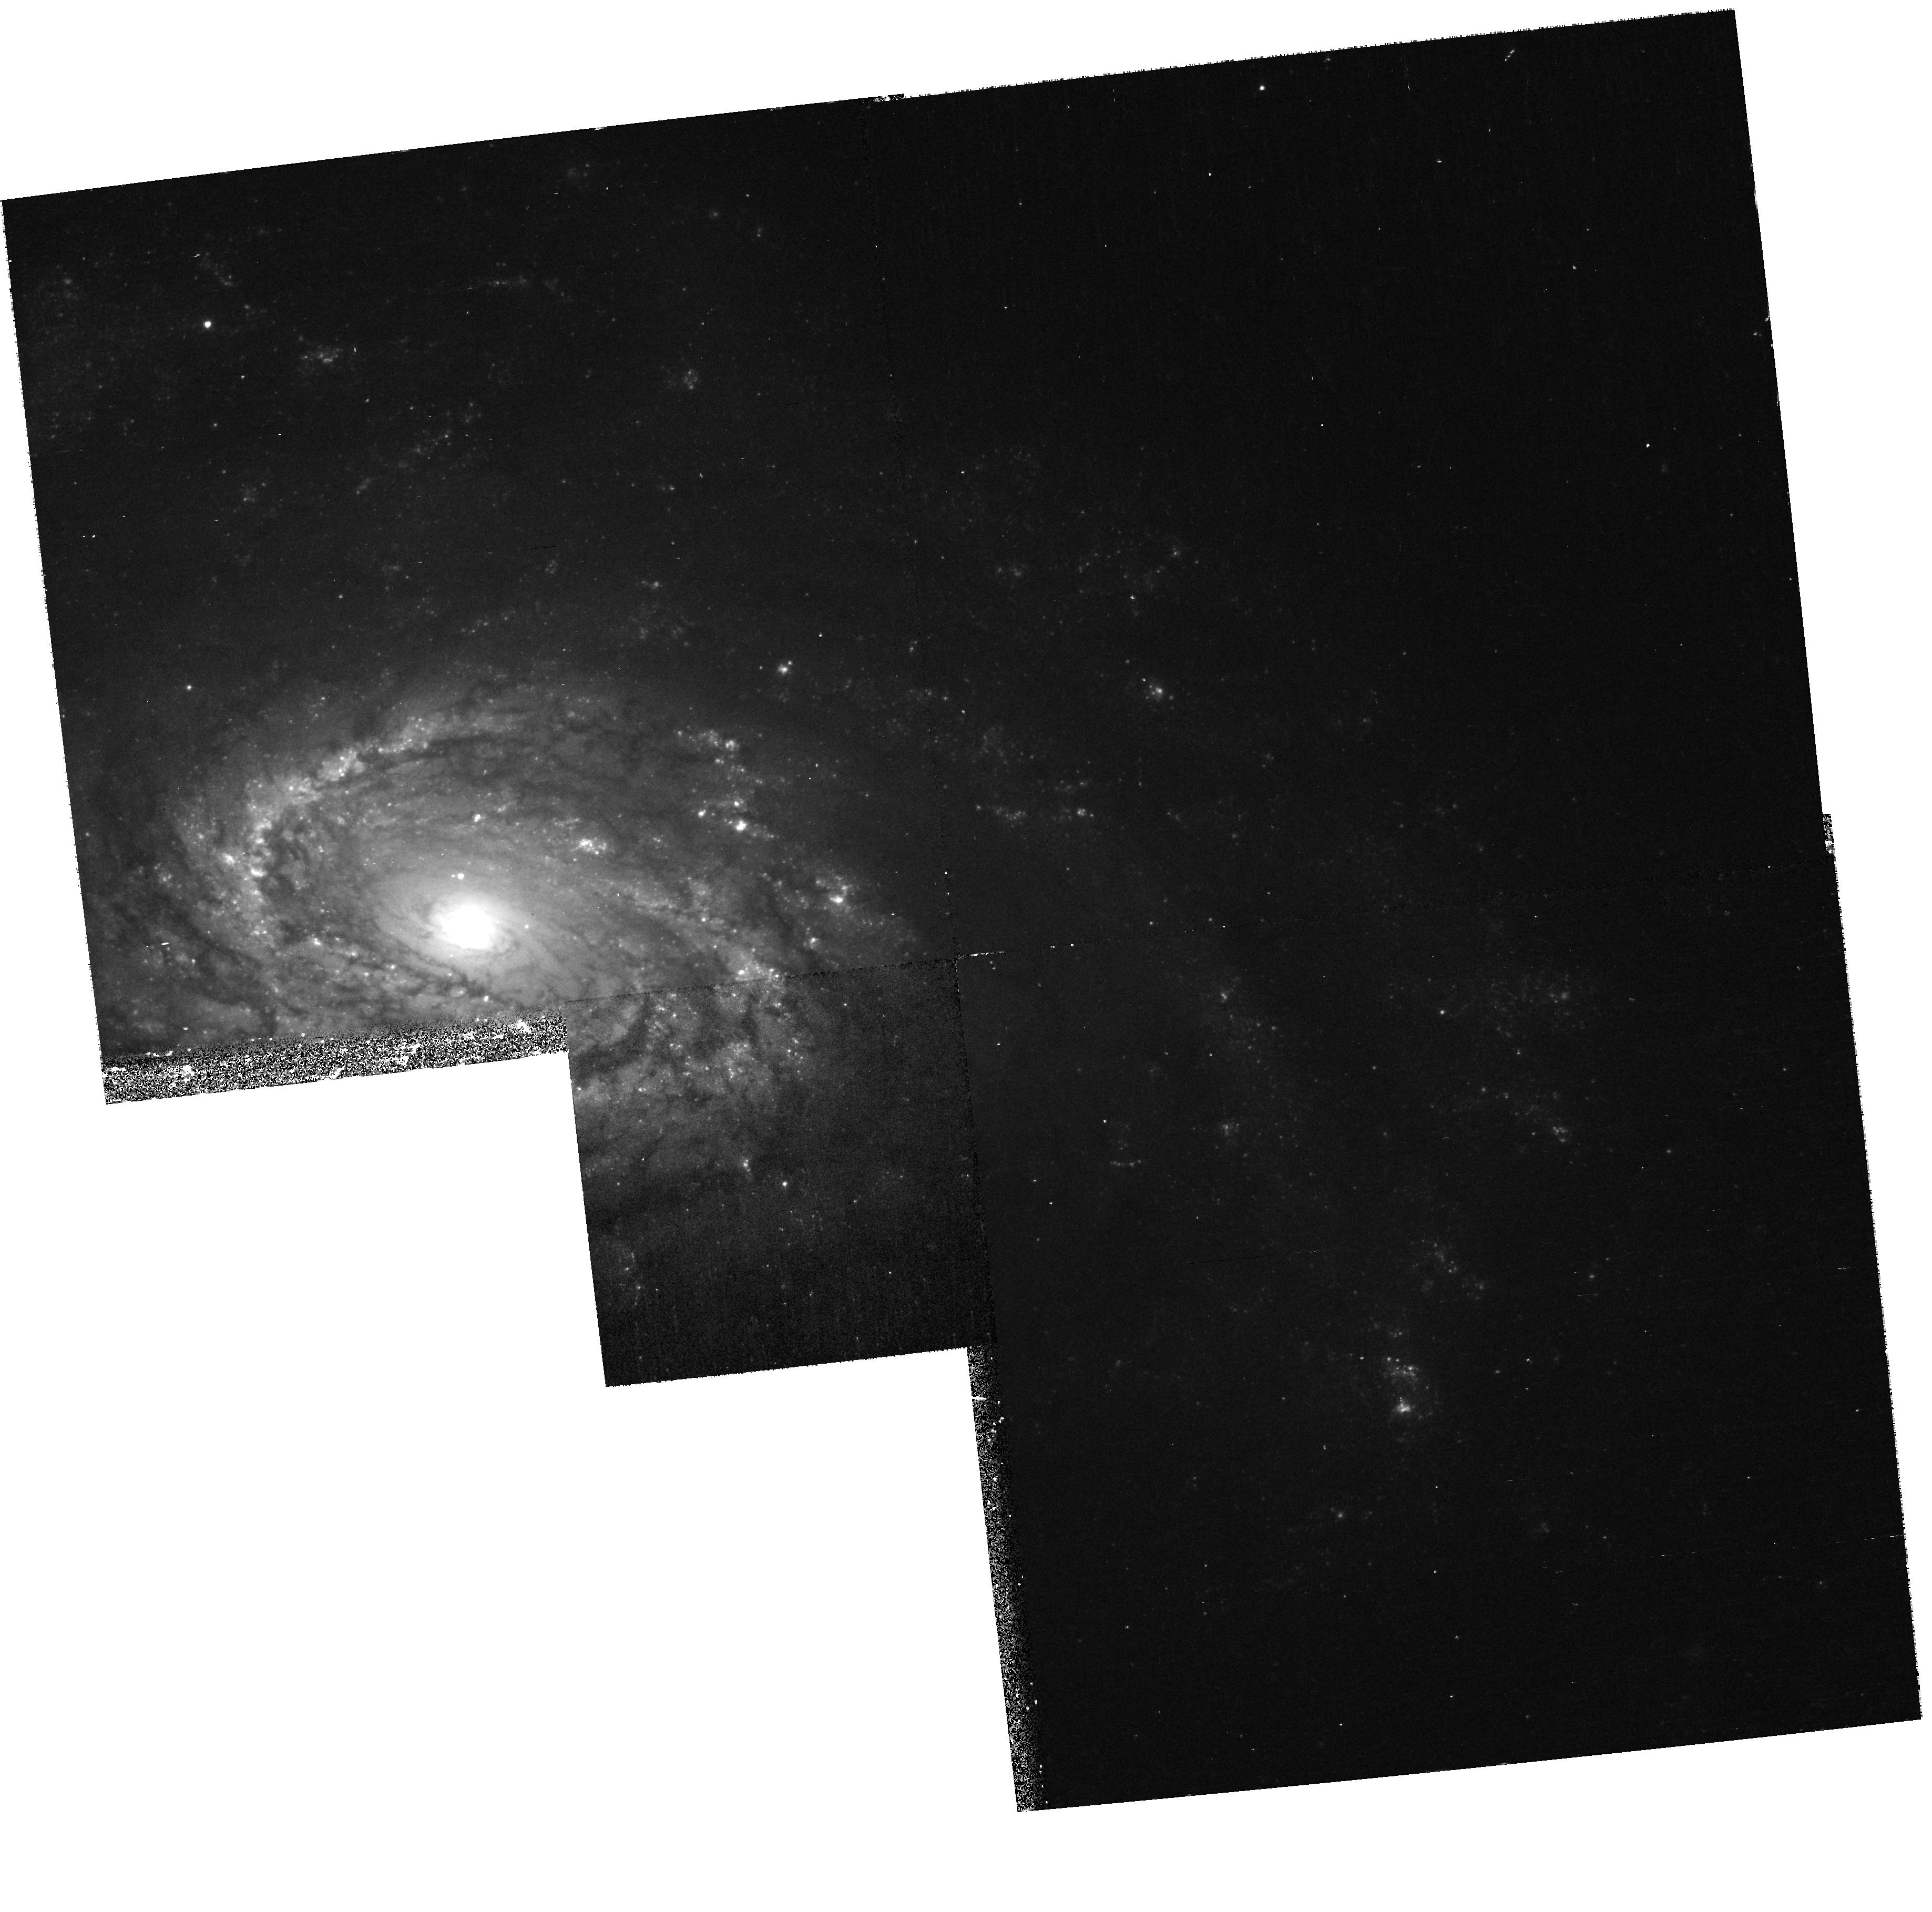
Target: SN2006MY
Instrument: WFPC2/PC
Filter: F450W
Exposure: 23 min
Observation ID: hst_10803_03_wfpc2_pc_f450w_u9ox03

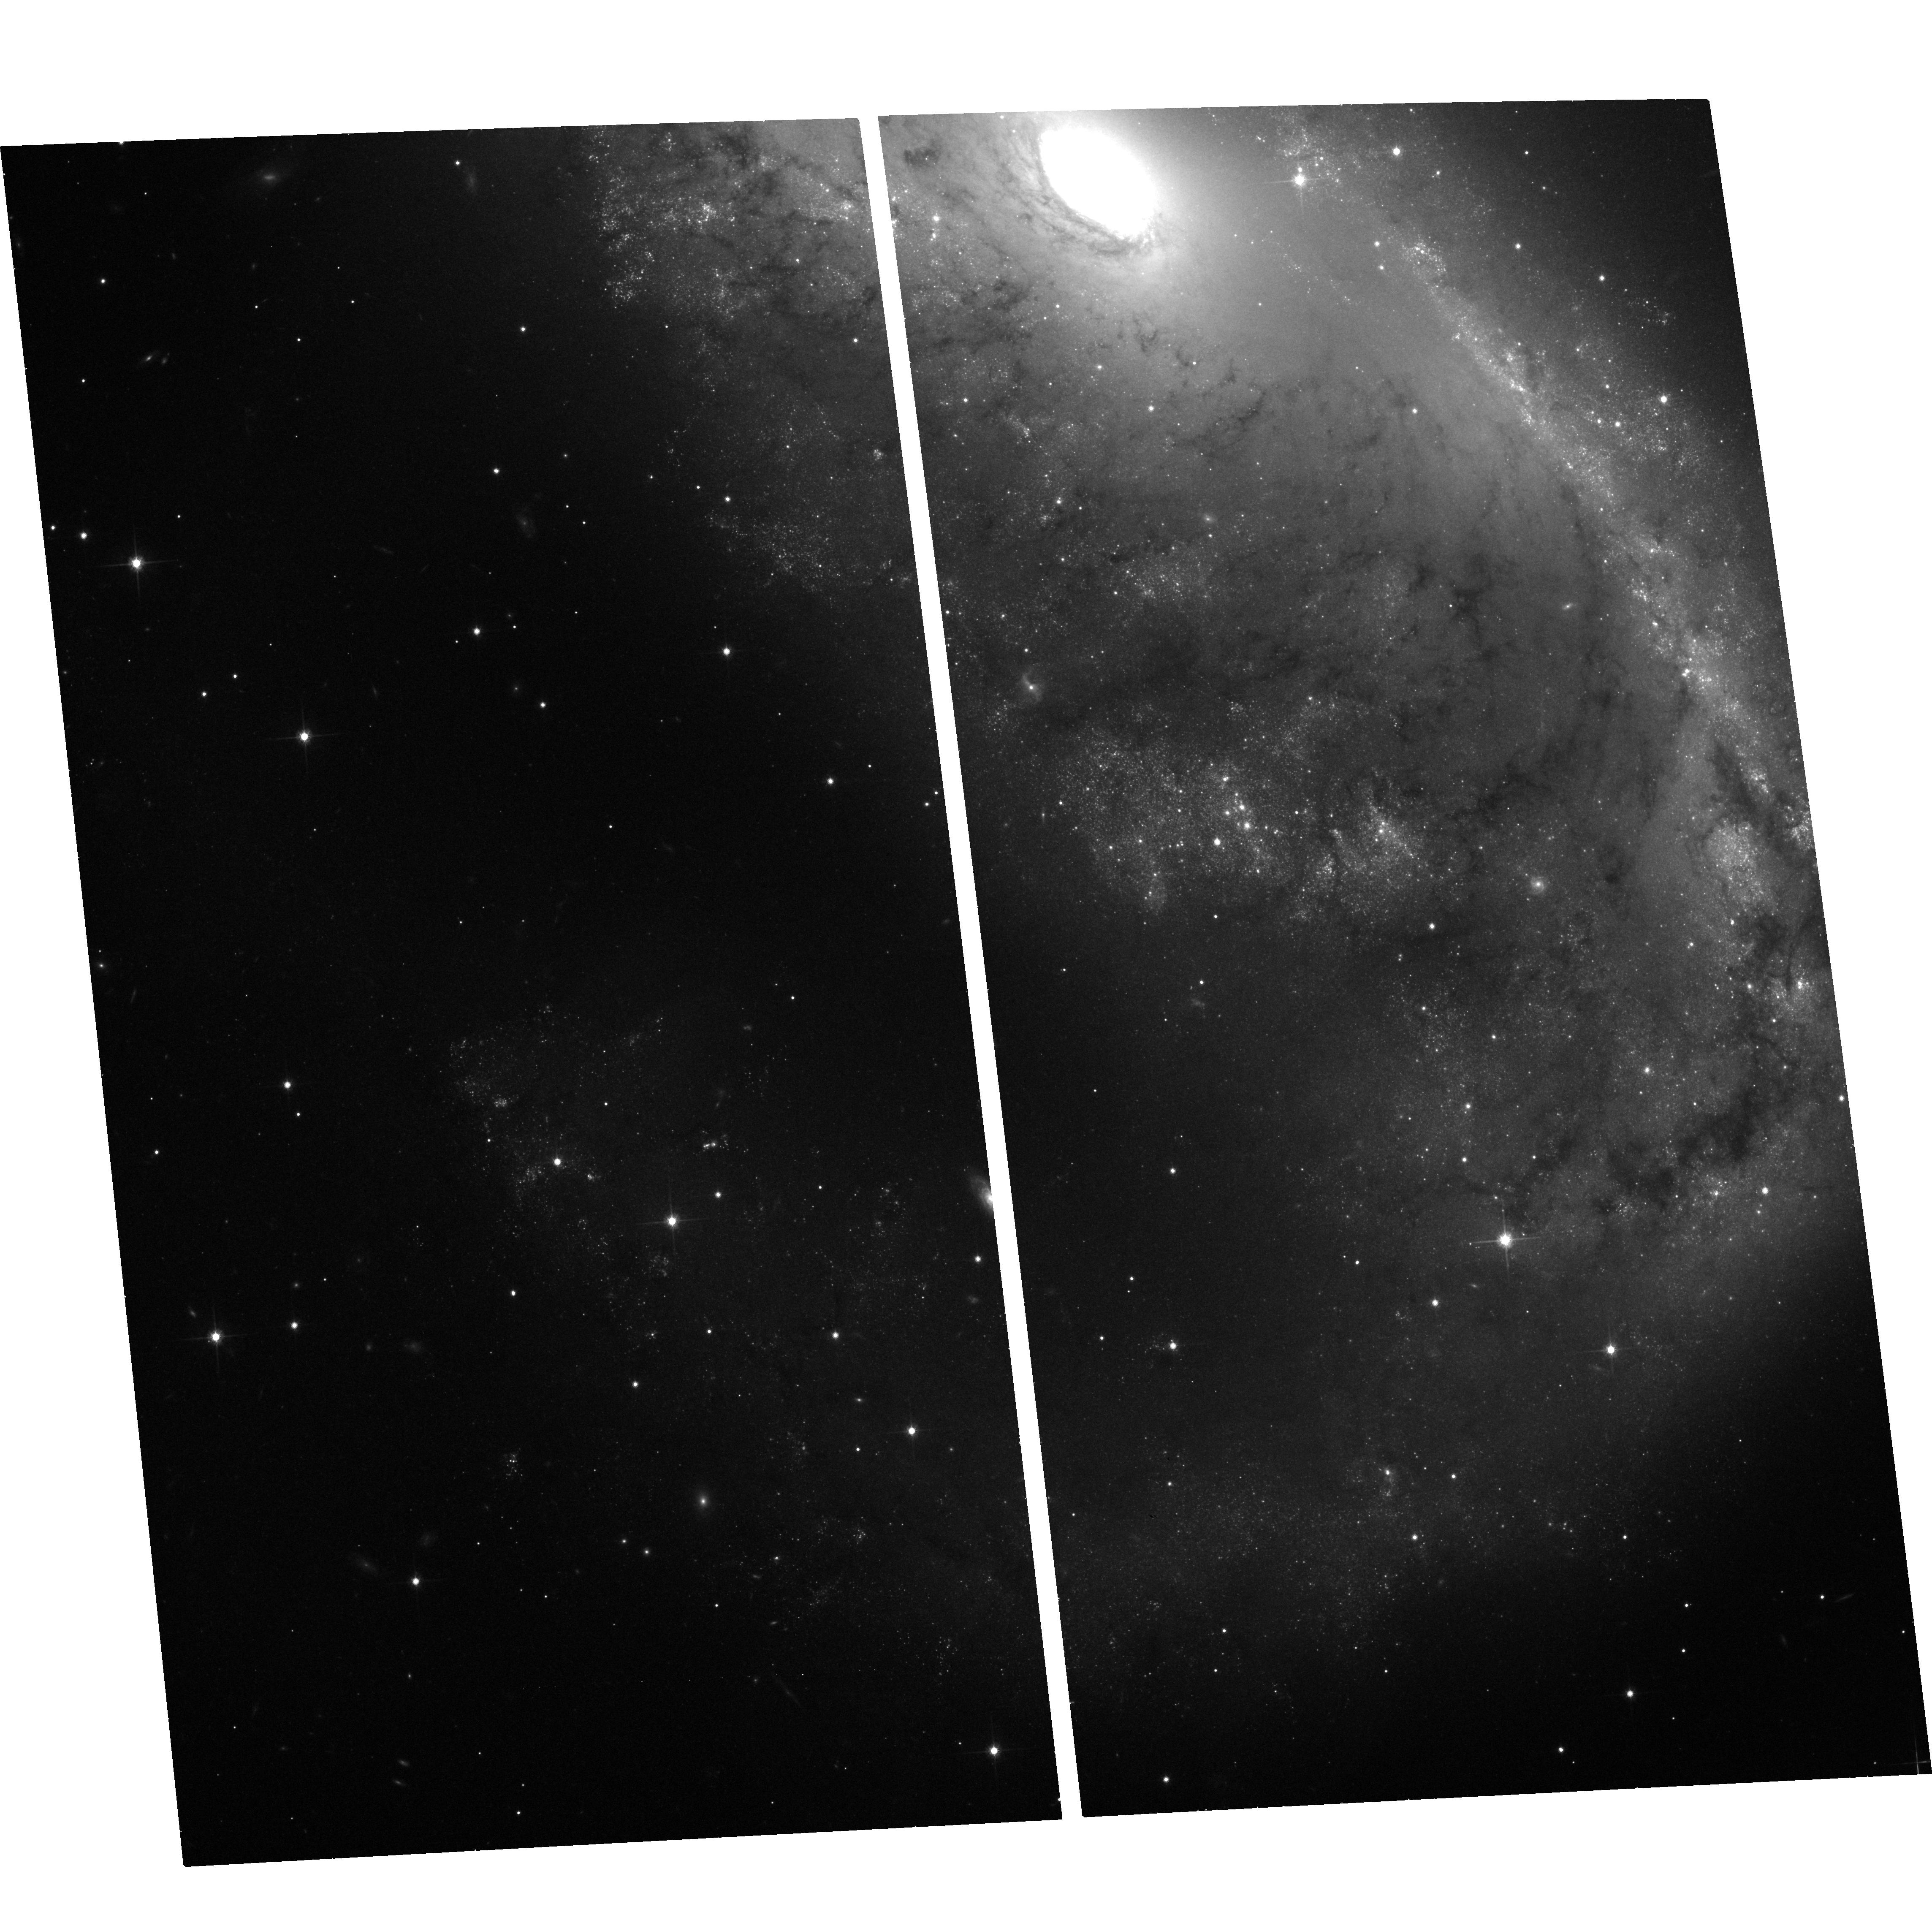
Target: SN1999GA
Instrument: ACS/WFC
Filter: F814W
Exposure: 20 min
Observation ID: hst_10803_01_acs_wfc_f814w_j9ox01

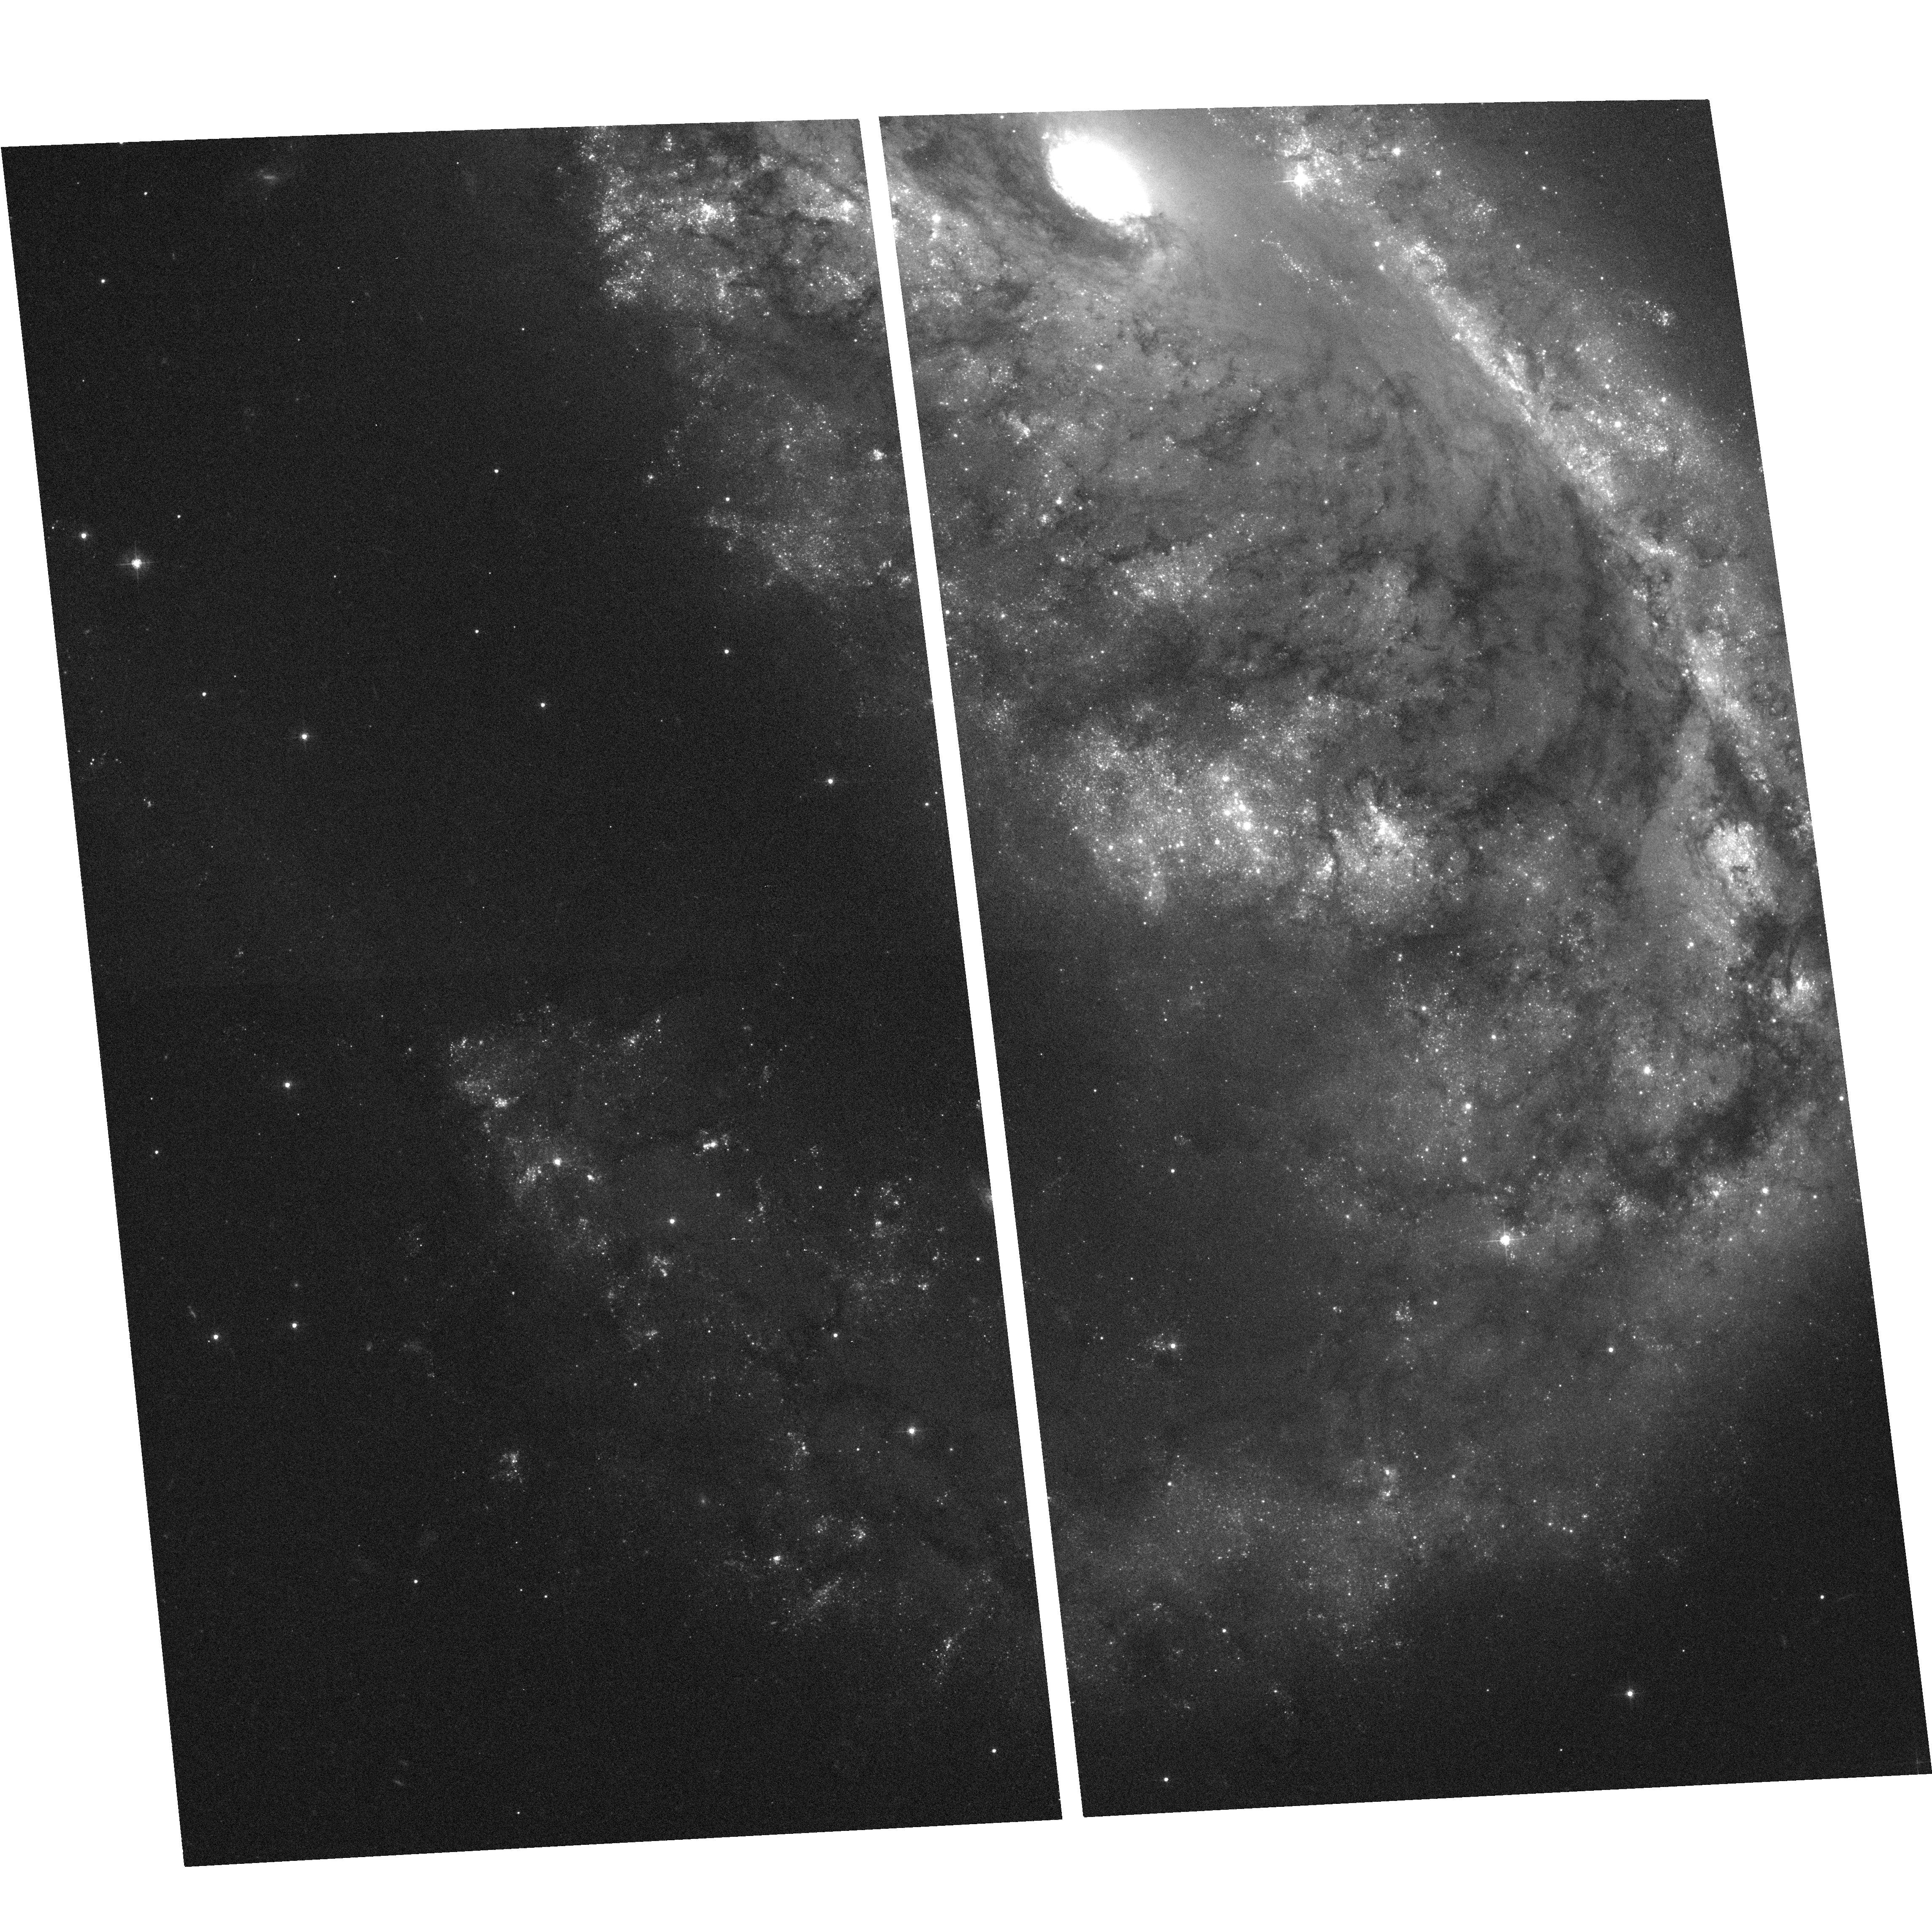
Target: SN1999GA
Instrument: ACS/WFC
Filter: F435W
Exposure: 26 min
Observation ID: hst_10803_01_acs_wfc_f435w_j9ox01

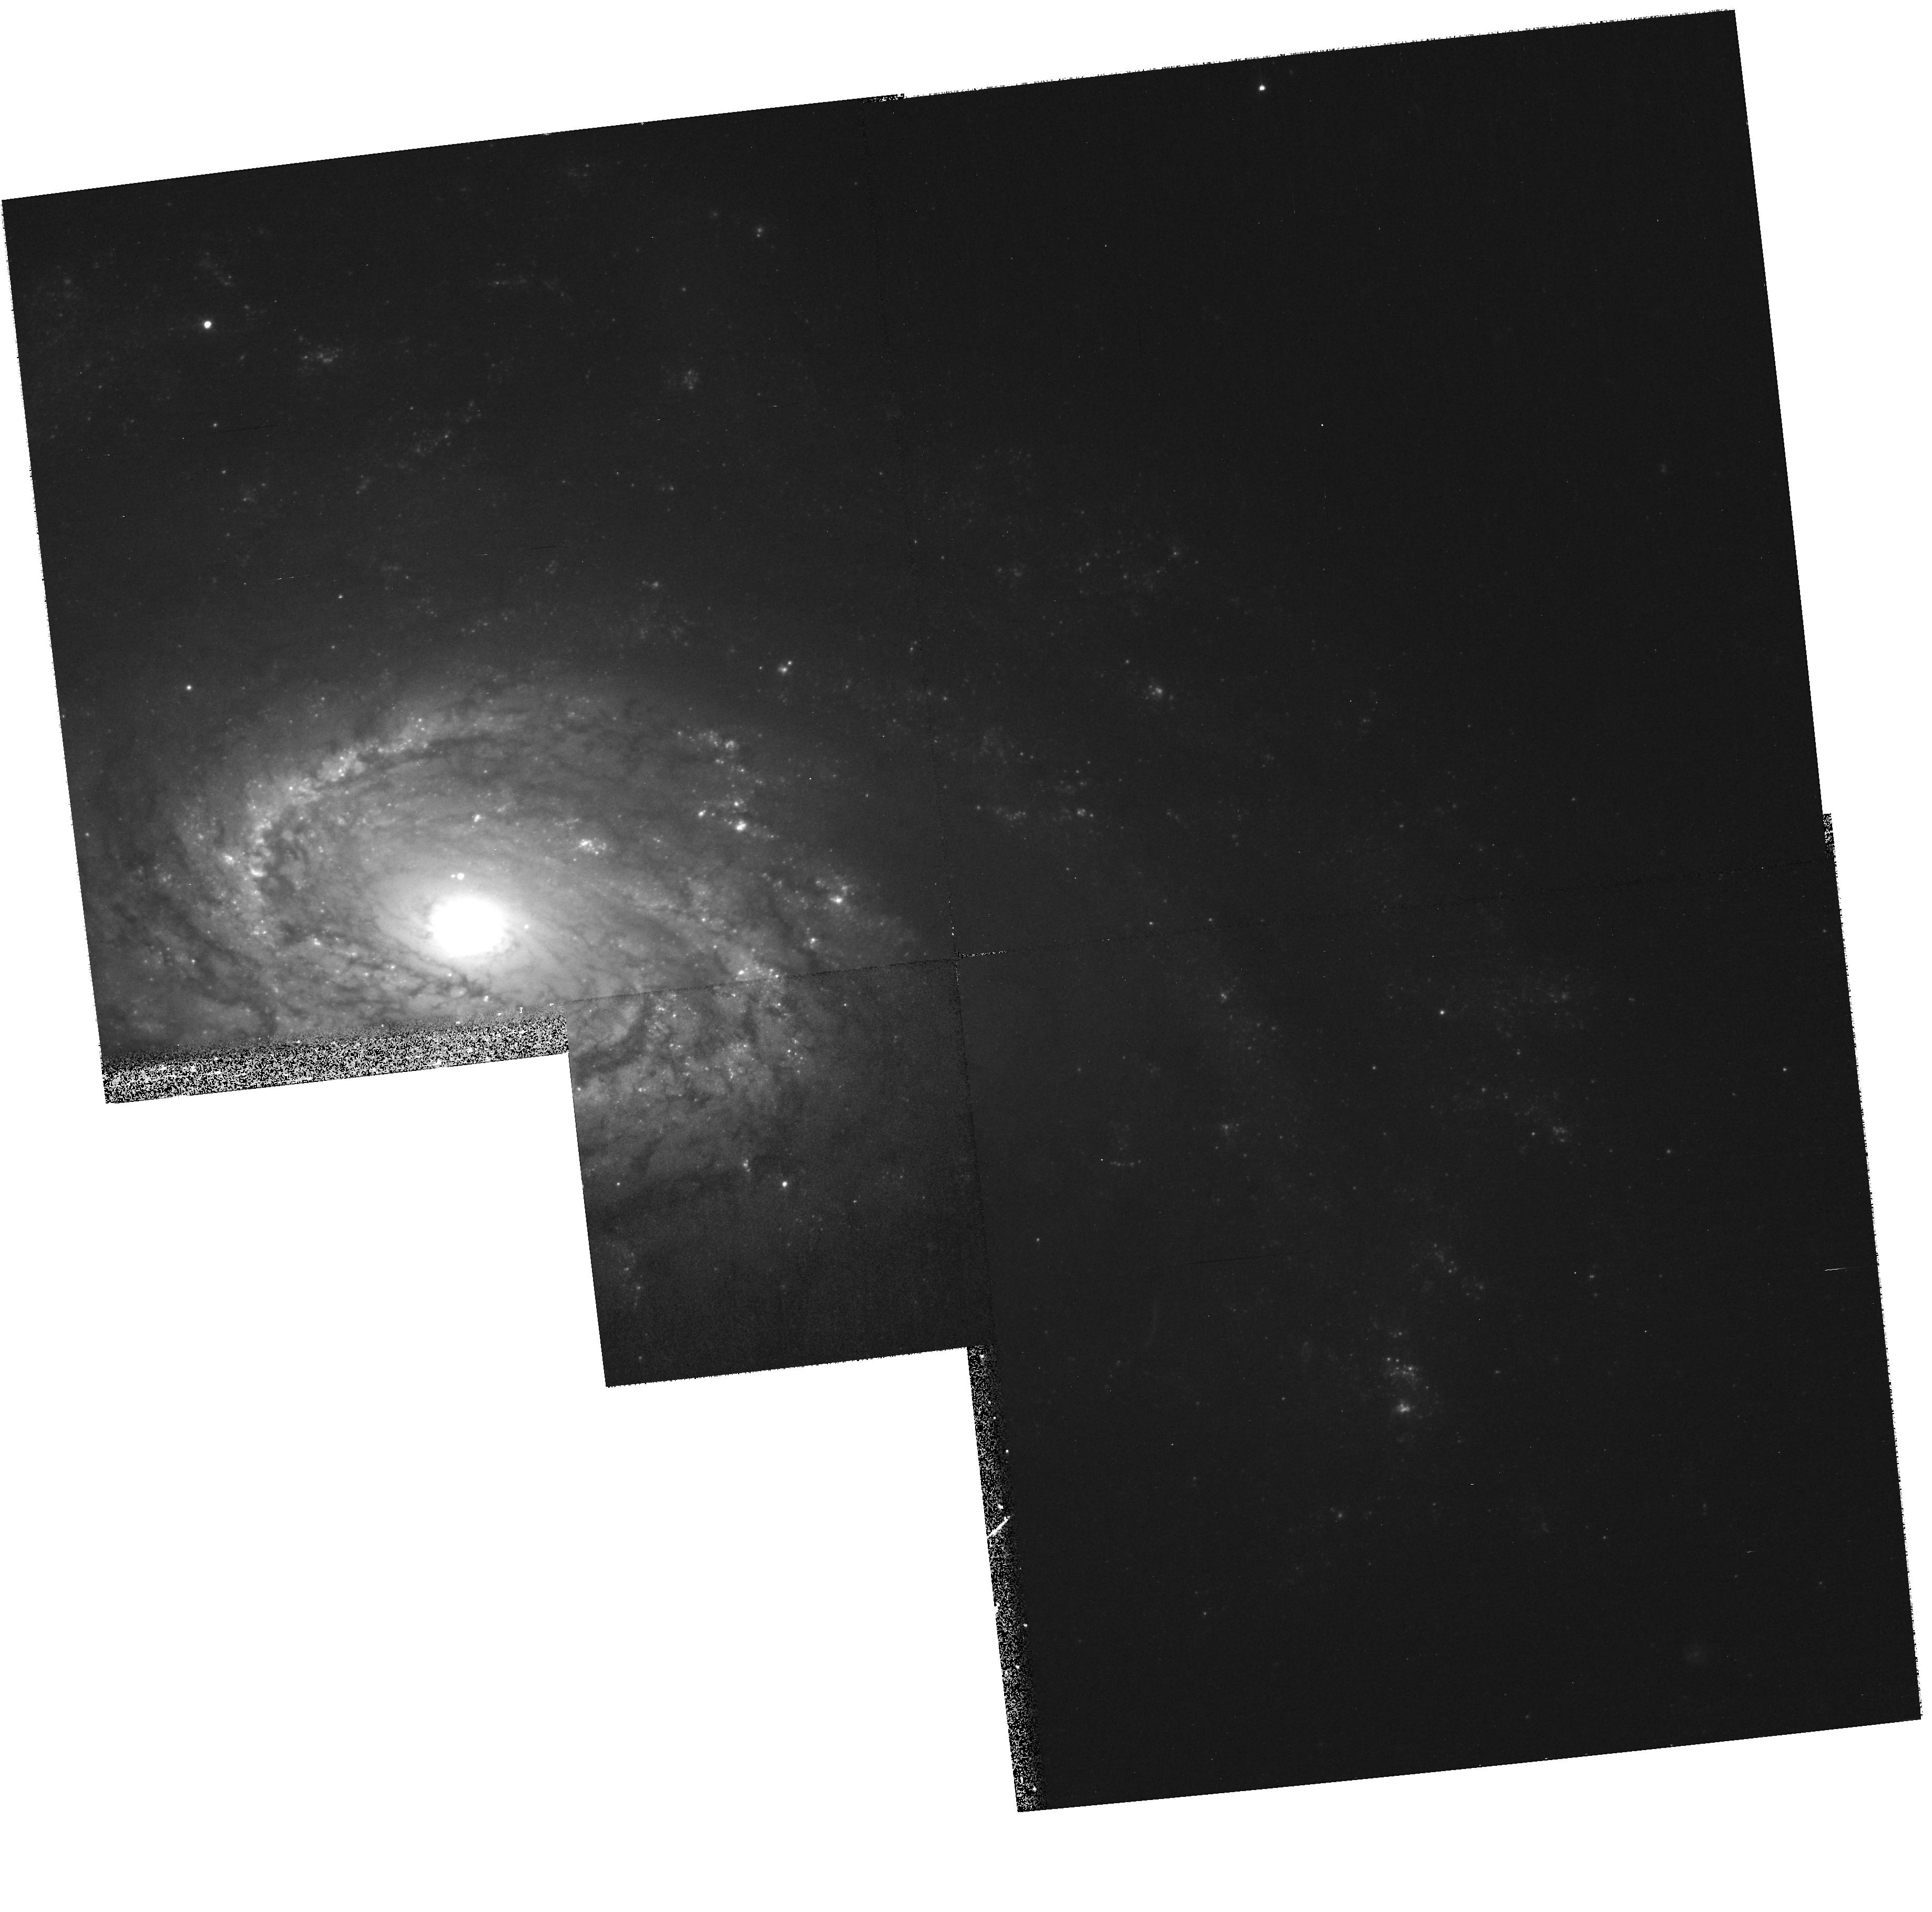
Target: SN2006MY
Instrument: WFPC2/PC
Filter: F555W
Exposure: 20 min
Observation ID: hst_10803_03_wfpc2_pc_f555w_u9ox03

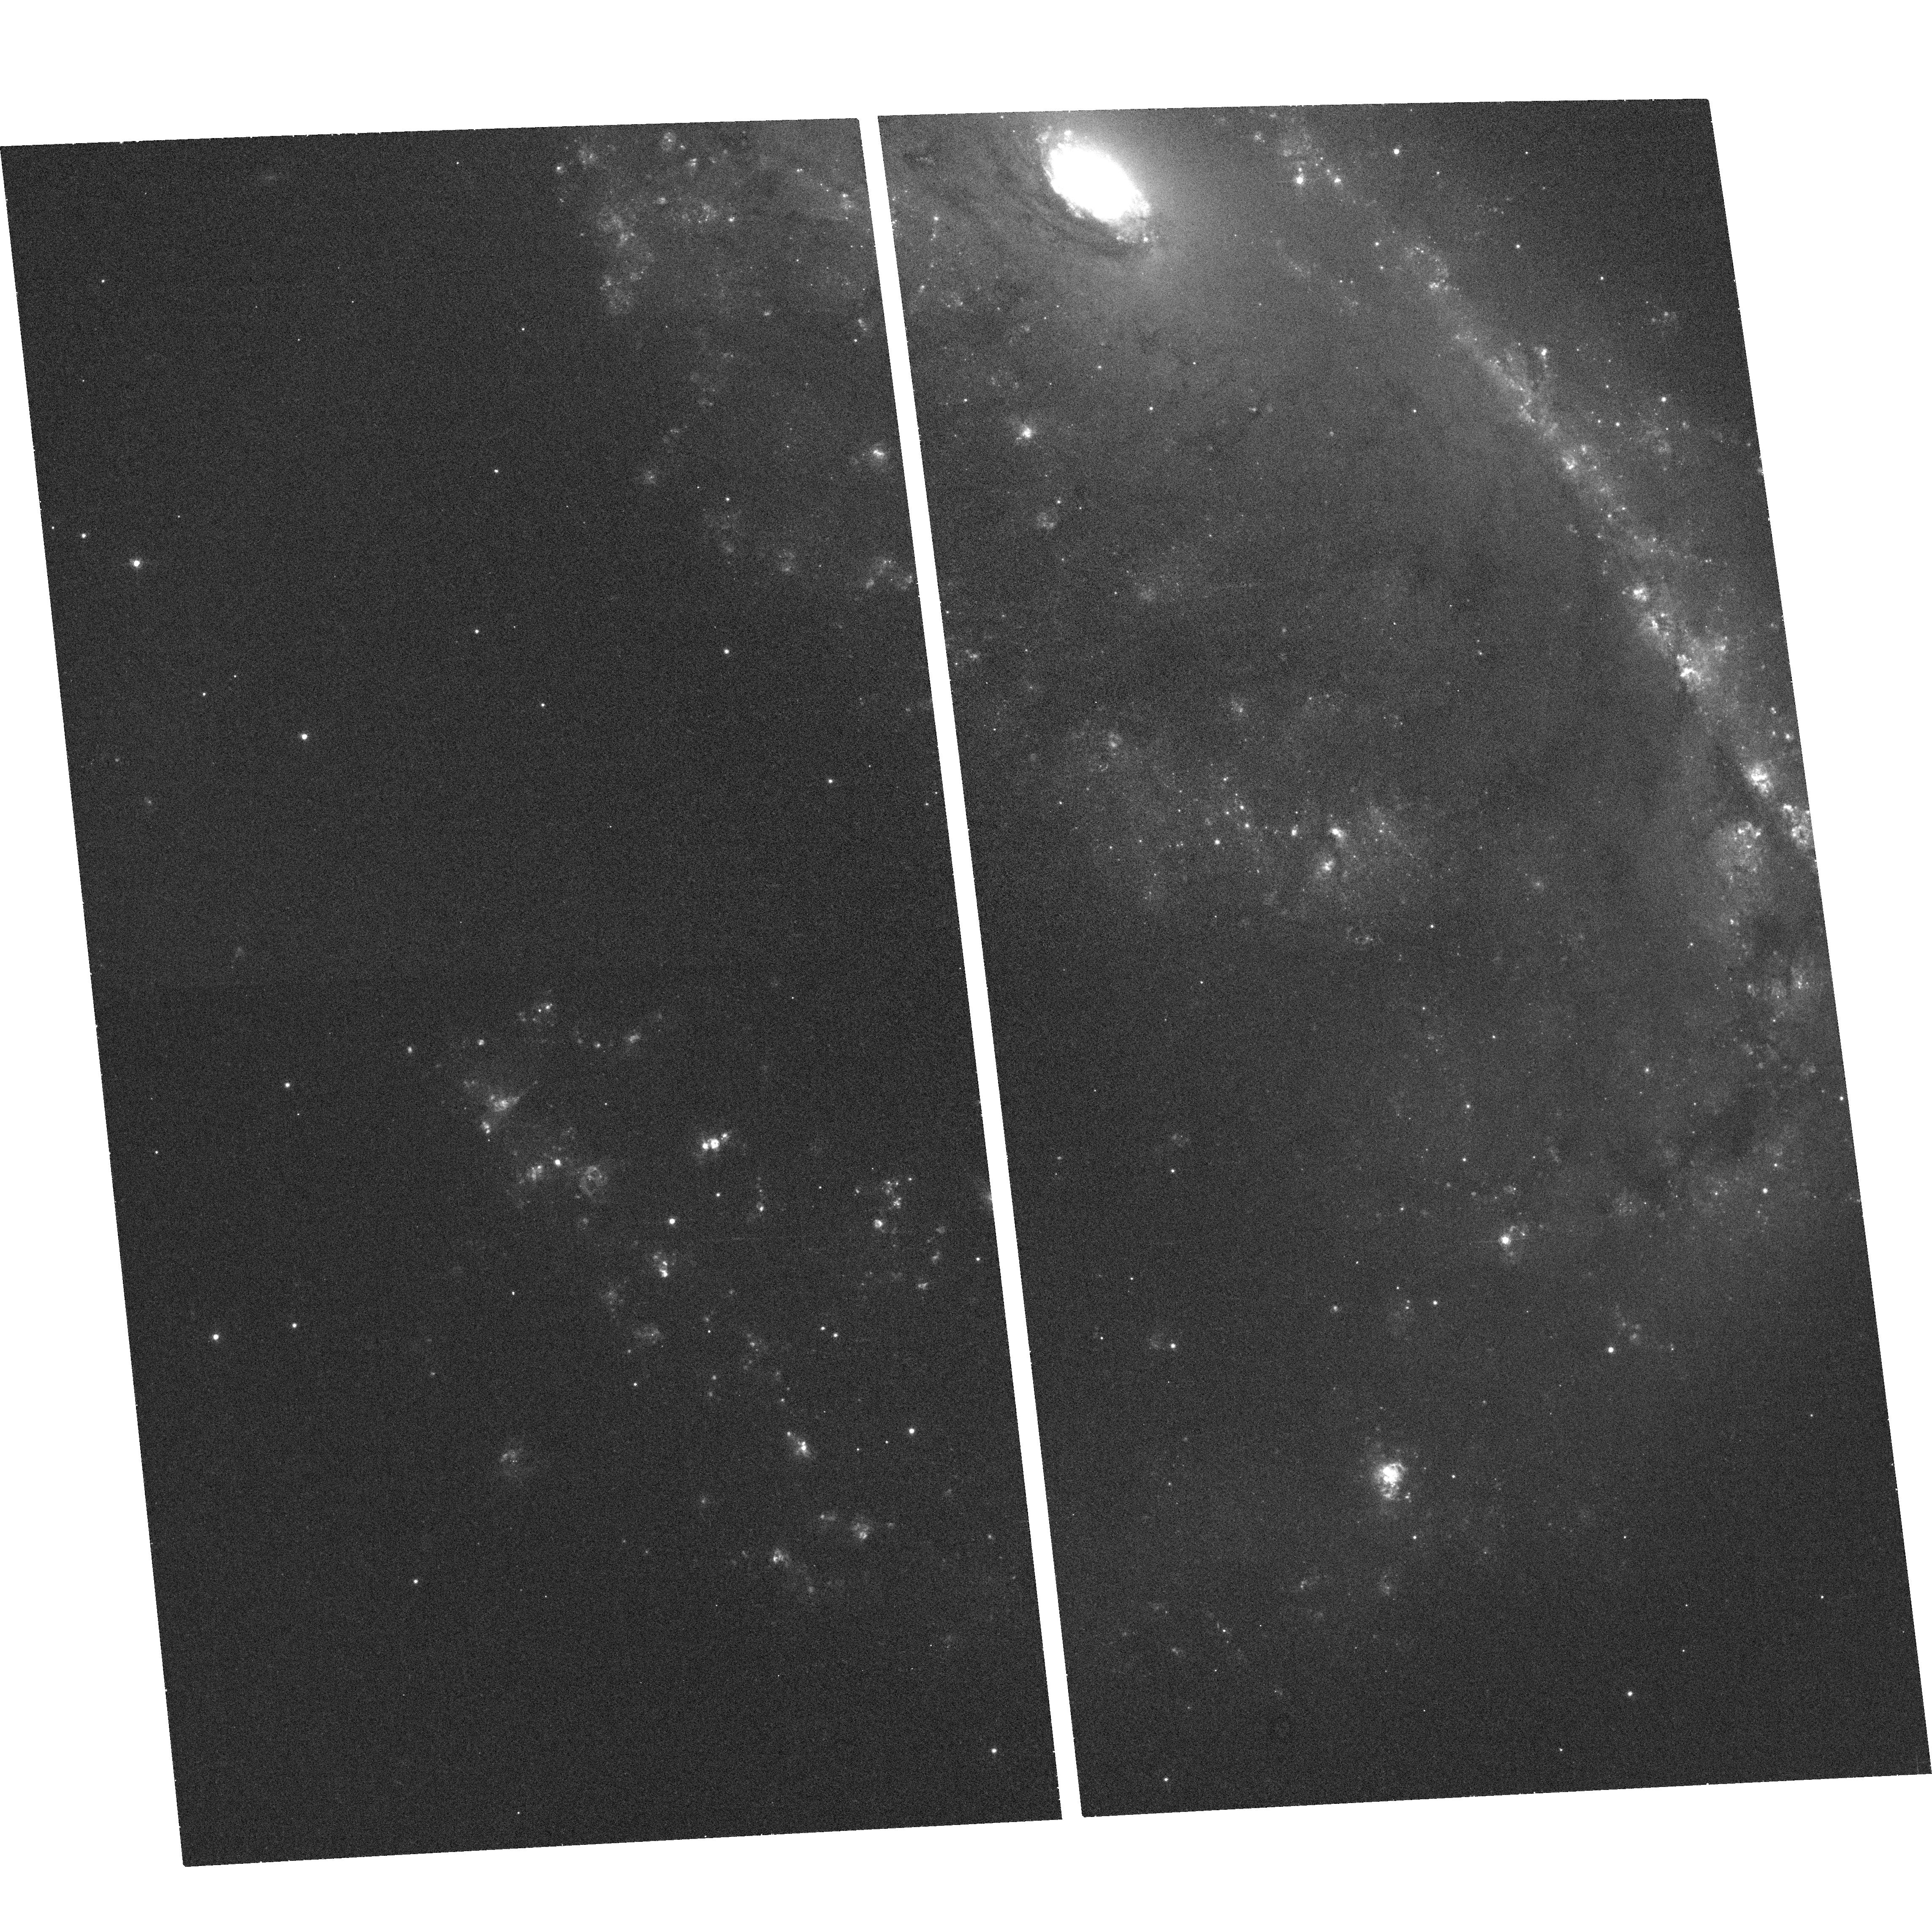
Target: SN1999GA
Instrument: ACS/WFC
Filter: F658N
Exposure: 22 min
Observation ID: hst_10803_01_acs_wfc_f658n_j9ox01

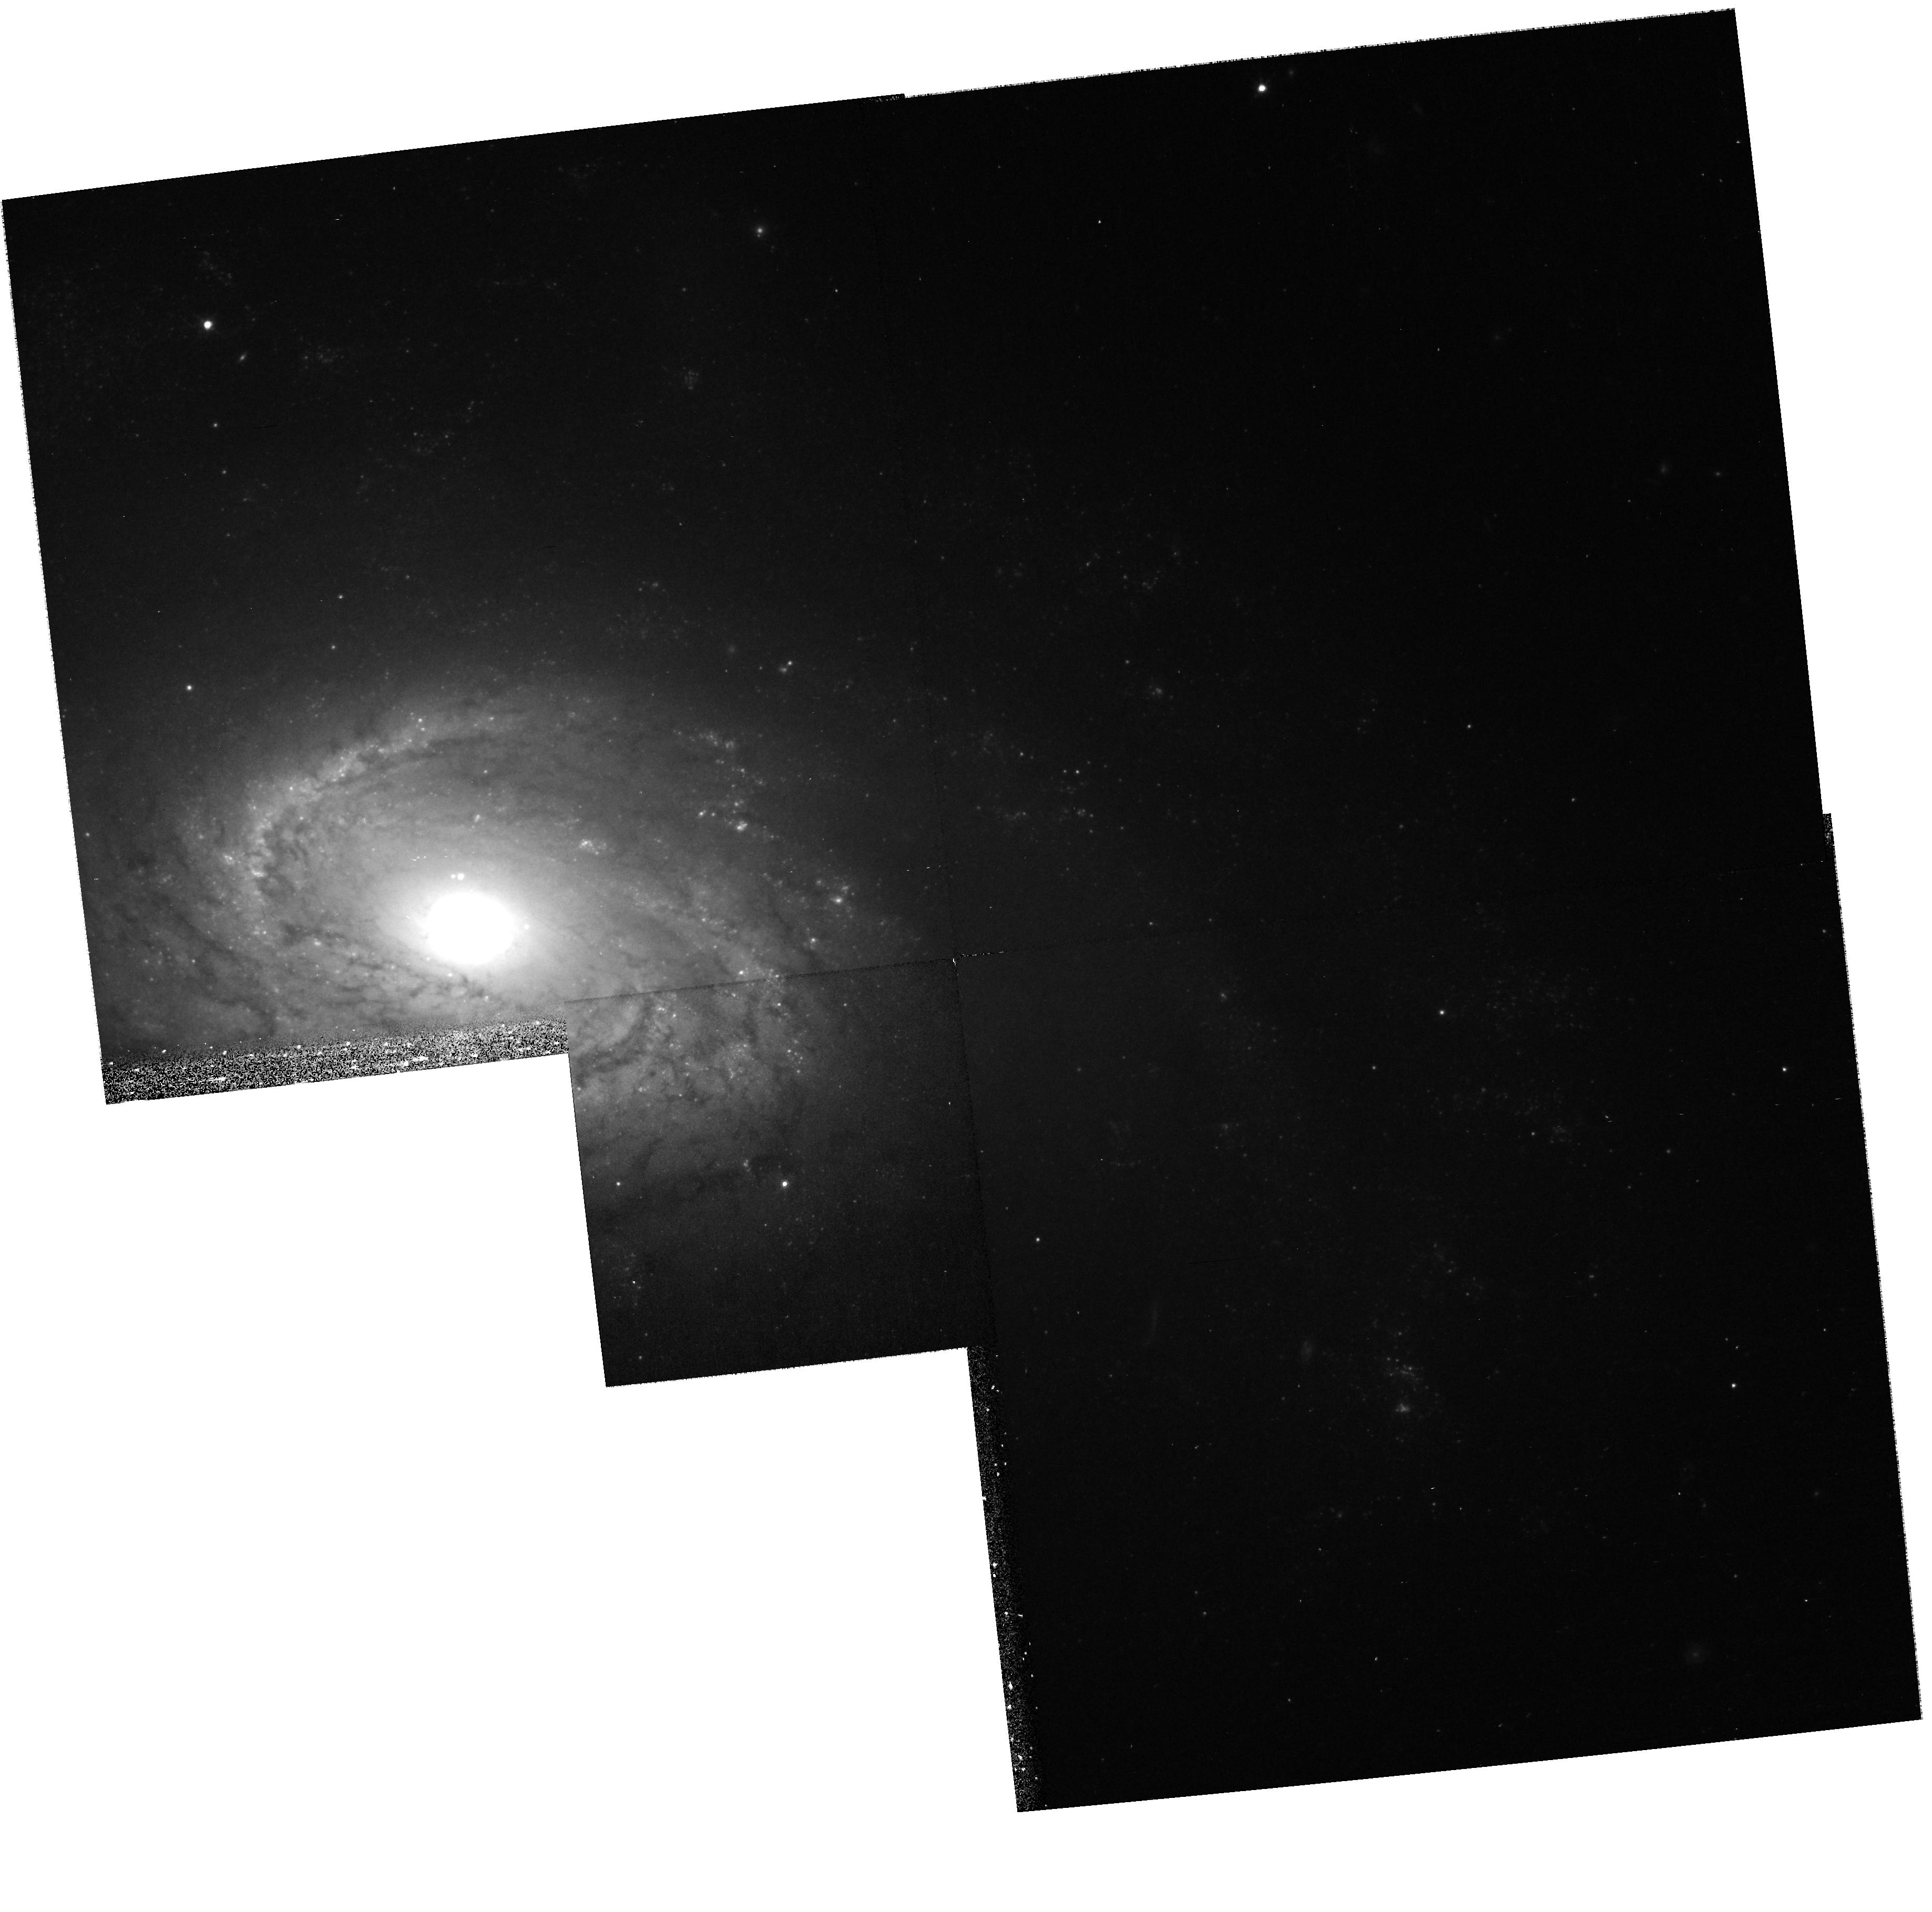
Target: SN2006MY
Instrument: WFPC2/PC
Filter: F814W
Exposure: 20 min
Observation ID: hst_10803_03_wfpc2_pc_f814w_u9ox03

Detecting the progenitors of core-collapse supernovae (PI: Smartt, Stephen J.)

Modern supernova searches in the nearby Universe are discovering large numbers of SNe which have massive star progenitors (Types II, Ib and Ic). The extensive HST image archive within ~20Mpc enables the indvidual bright stellar content of starforming galaxies to be resolved. As massive, evolved stars are the most luminous single objects in a galaxy, the progenitors of core-collapse SNe are often directly detectable on pre-explosion archive images. We have discovered three progenitors of recent type II-Plateau SNe, showing them to be red supergiants of 8-12 solar masses. This is the first direct evidence that red supergiants do indeed produce normal type II explosions. We have set upper mass limits on a further 7 progenitor stars and suggest that faint type II supernovae are unlikely to come from the collapse of very massive stars which form black holes. These discoveries are providing strong constraints on theoretical models of pre-supernova evolution, explosion models and the origin of the supernova types. We request time to continue this successful project and require ACS observations of future SNe which are discovered in galaxies closer than 20Mpc and which have pre-explosion HST archive images available. This will allow the SNe to be precisely positioned on the pre-explosion images. We have set a final goal for this project of determining masses and types, or setting restrictive mass-limits, for 30 supernovae over the remainder of HST's project life.